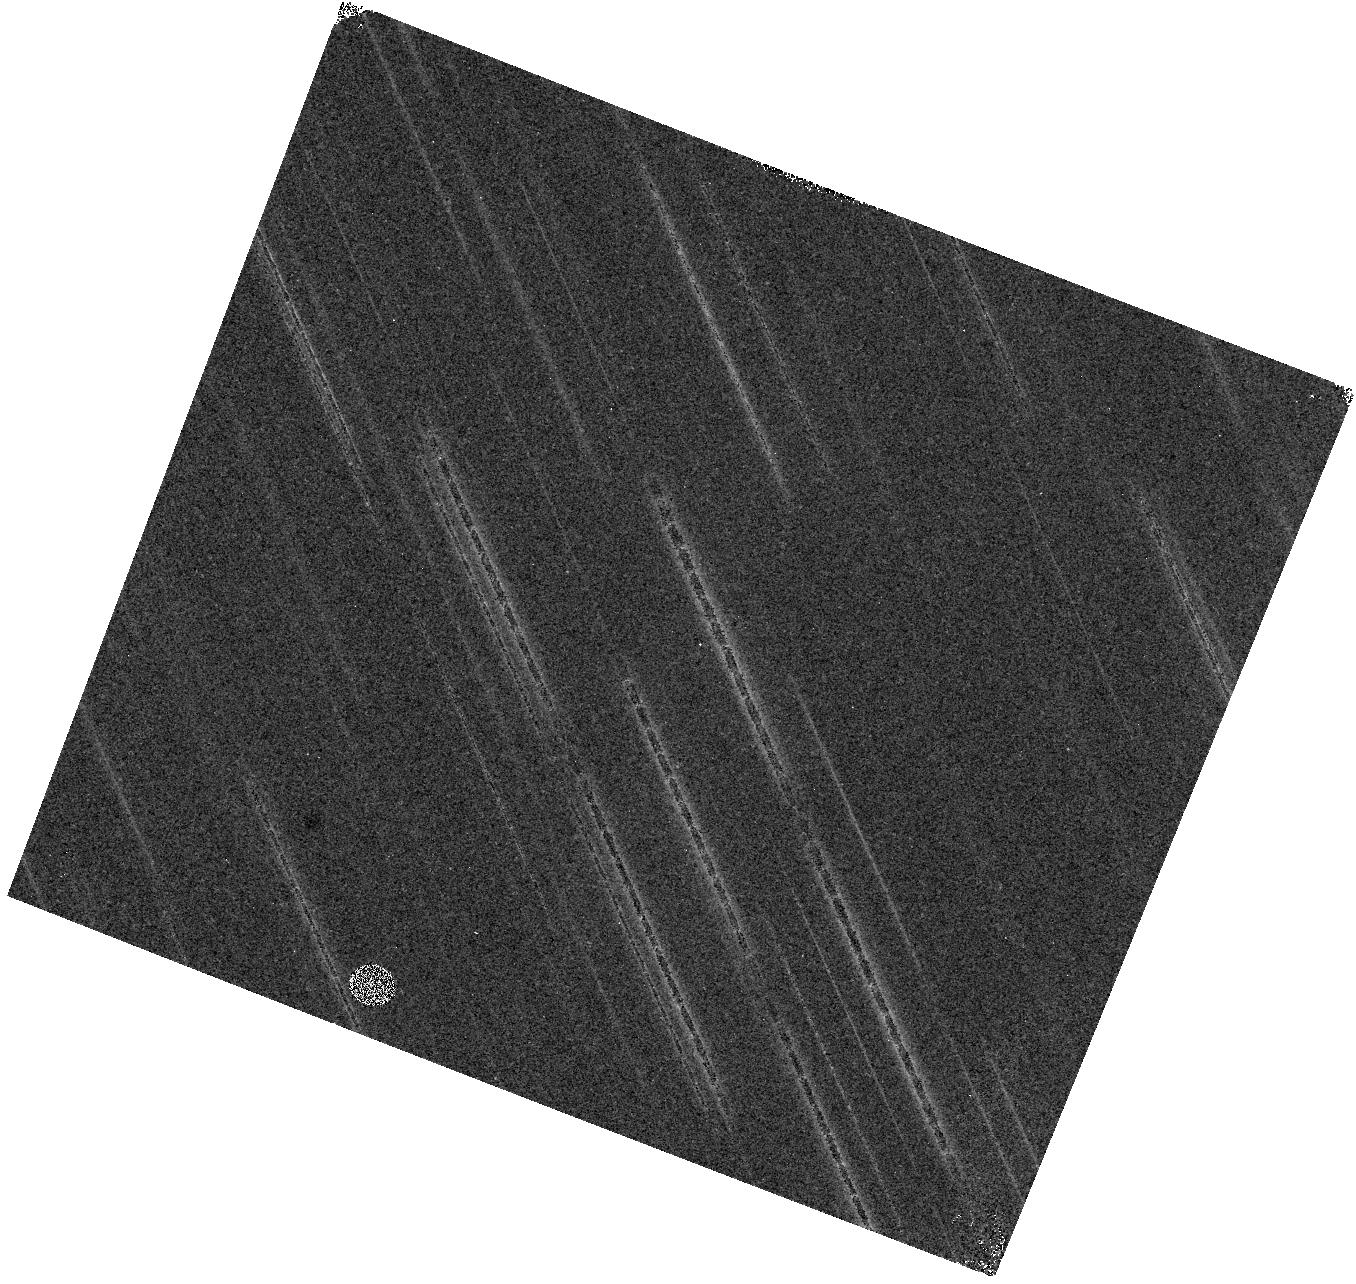
Target: field at RA 177.053°, Dec 1.453°. Instrument: WFC3/IR. Filter: F098M. Exposure: 22 min. Observation ID: hst_16005_06_wfc3_ir_f098m_ie7v06

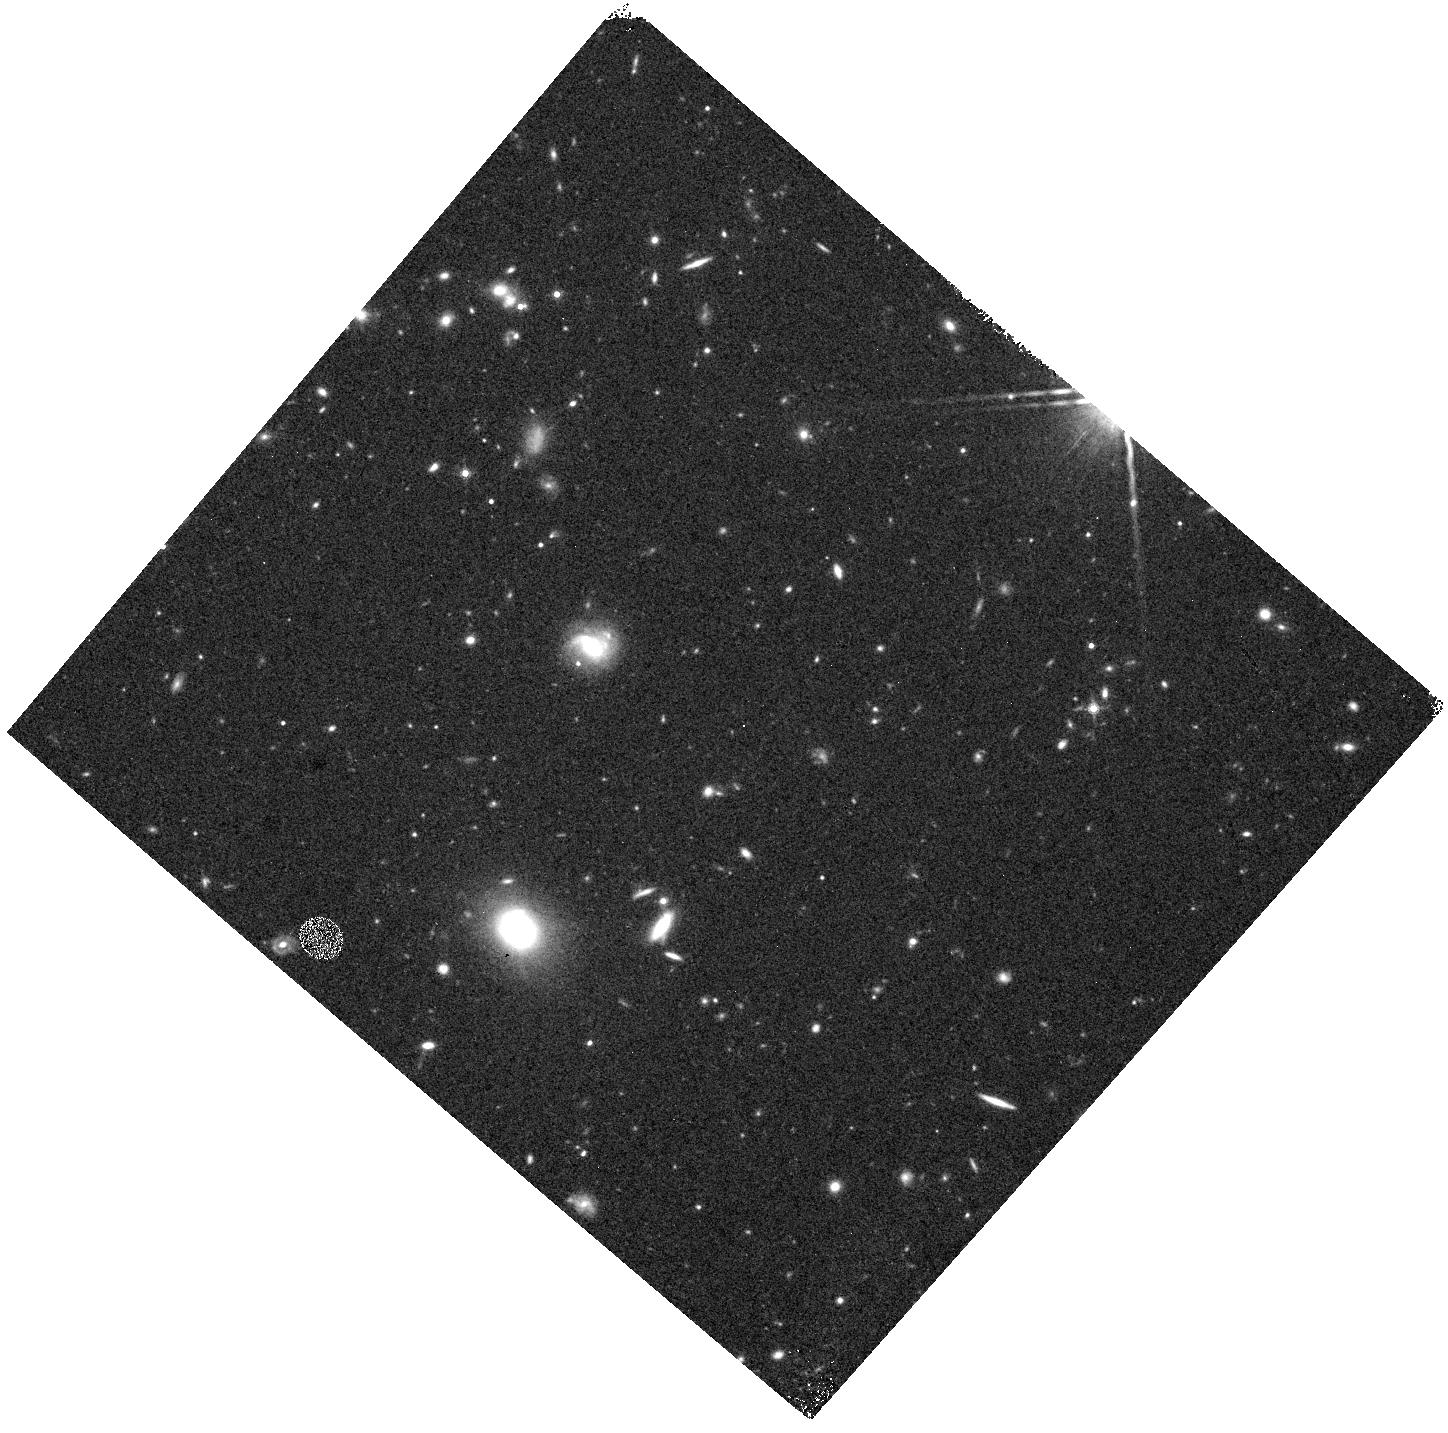
Target: field at RA 161.169°, Dec 3.829°. Instrument: WFC3/IR. Filter: F160W. Exposure: 11 min. Observation ID: hst_16005_11_wfc3_ir_f160w_ie7v11

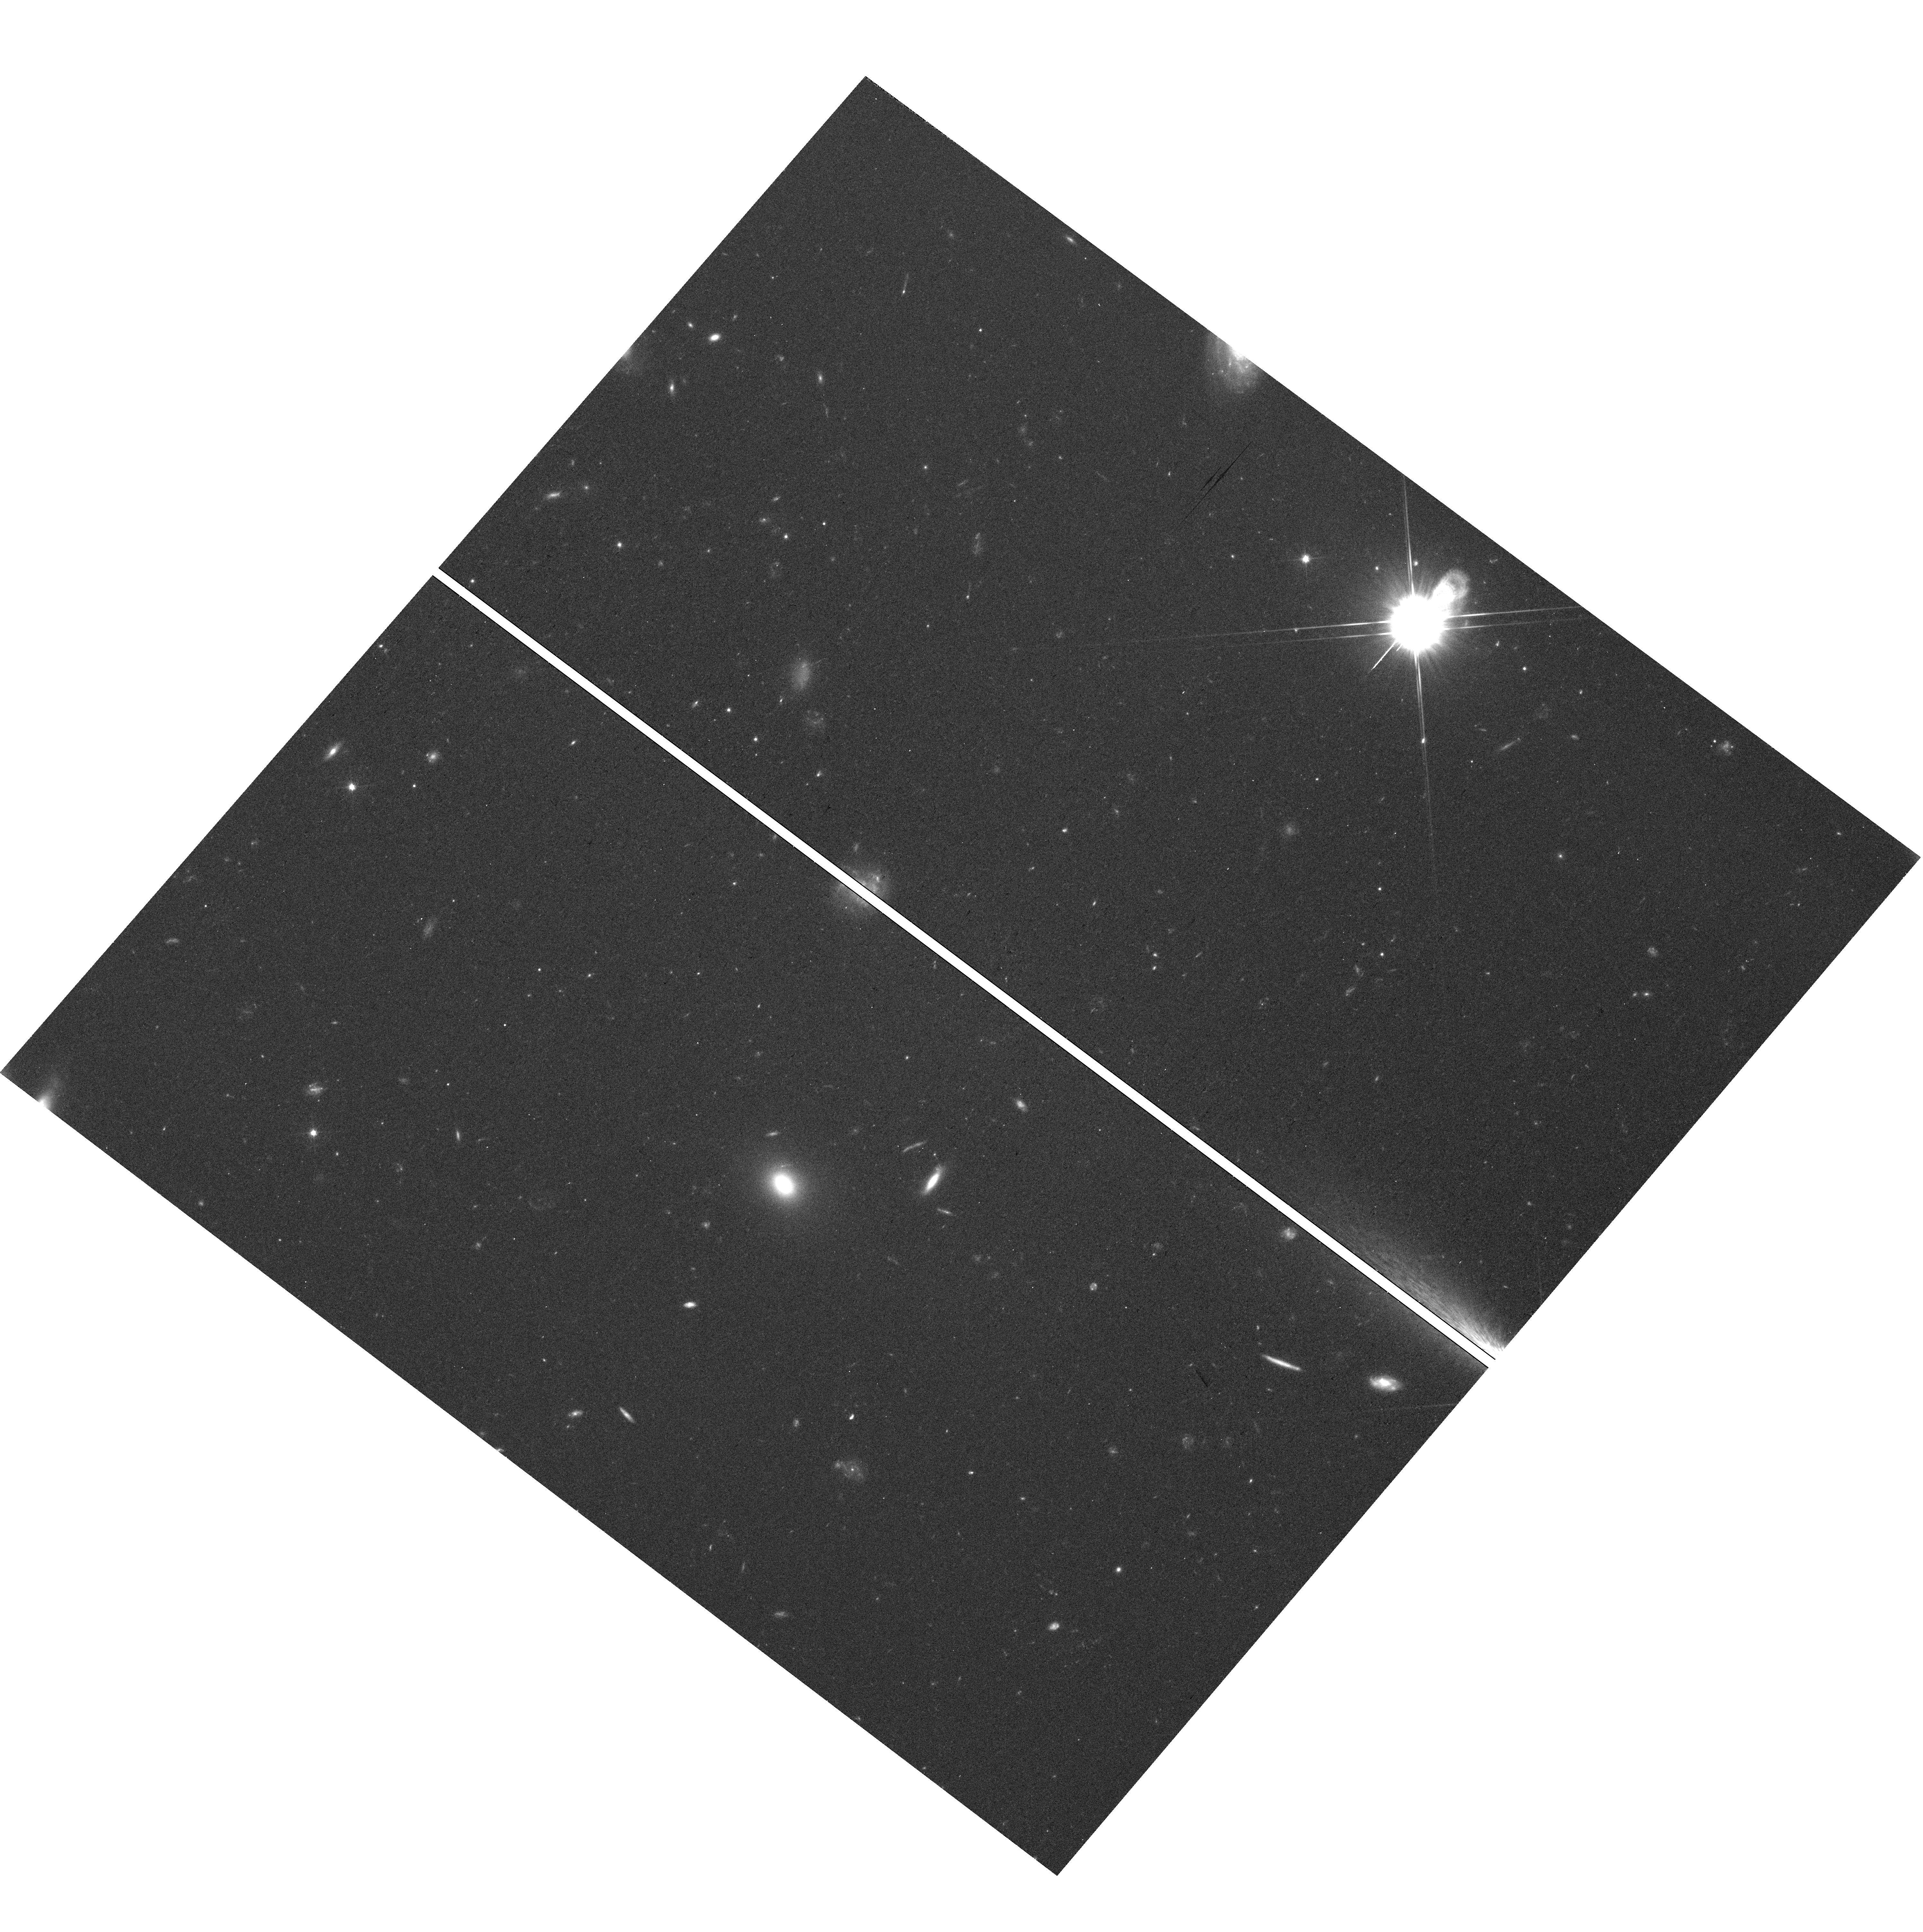
Target: field at RA 161.168°, Dec 3.831°. Instrument: WFC3/UVIS. Filter: F606W. Exposure: 39 min. Observation ID: hst_16005_08_wfc3_uvis_f606w_ie7v08

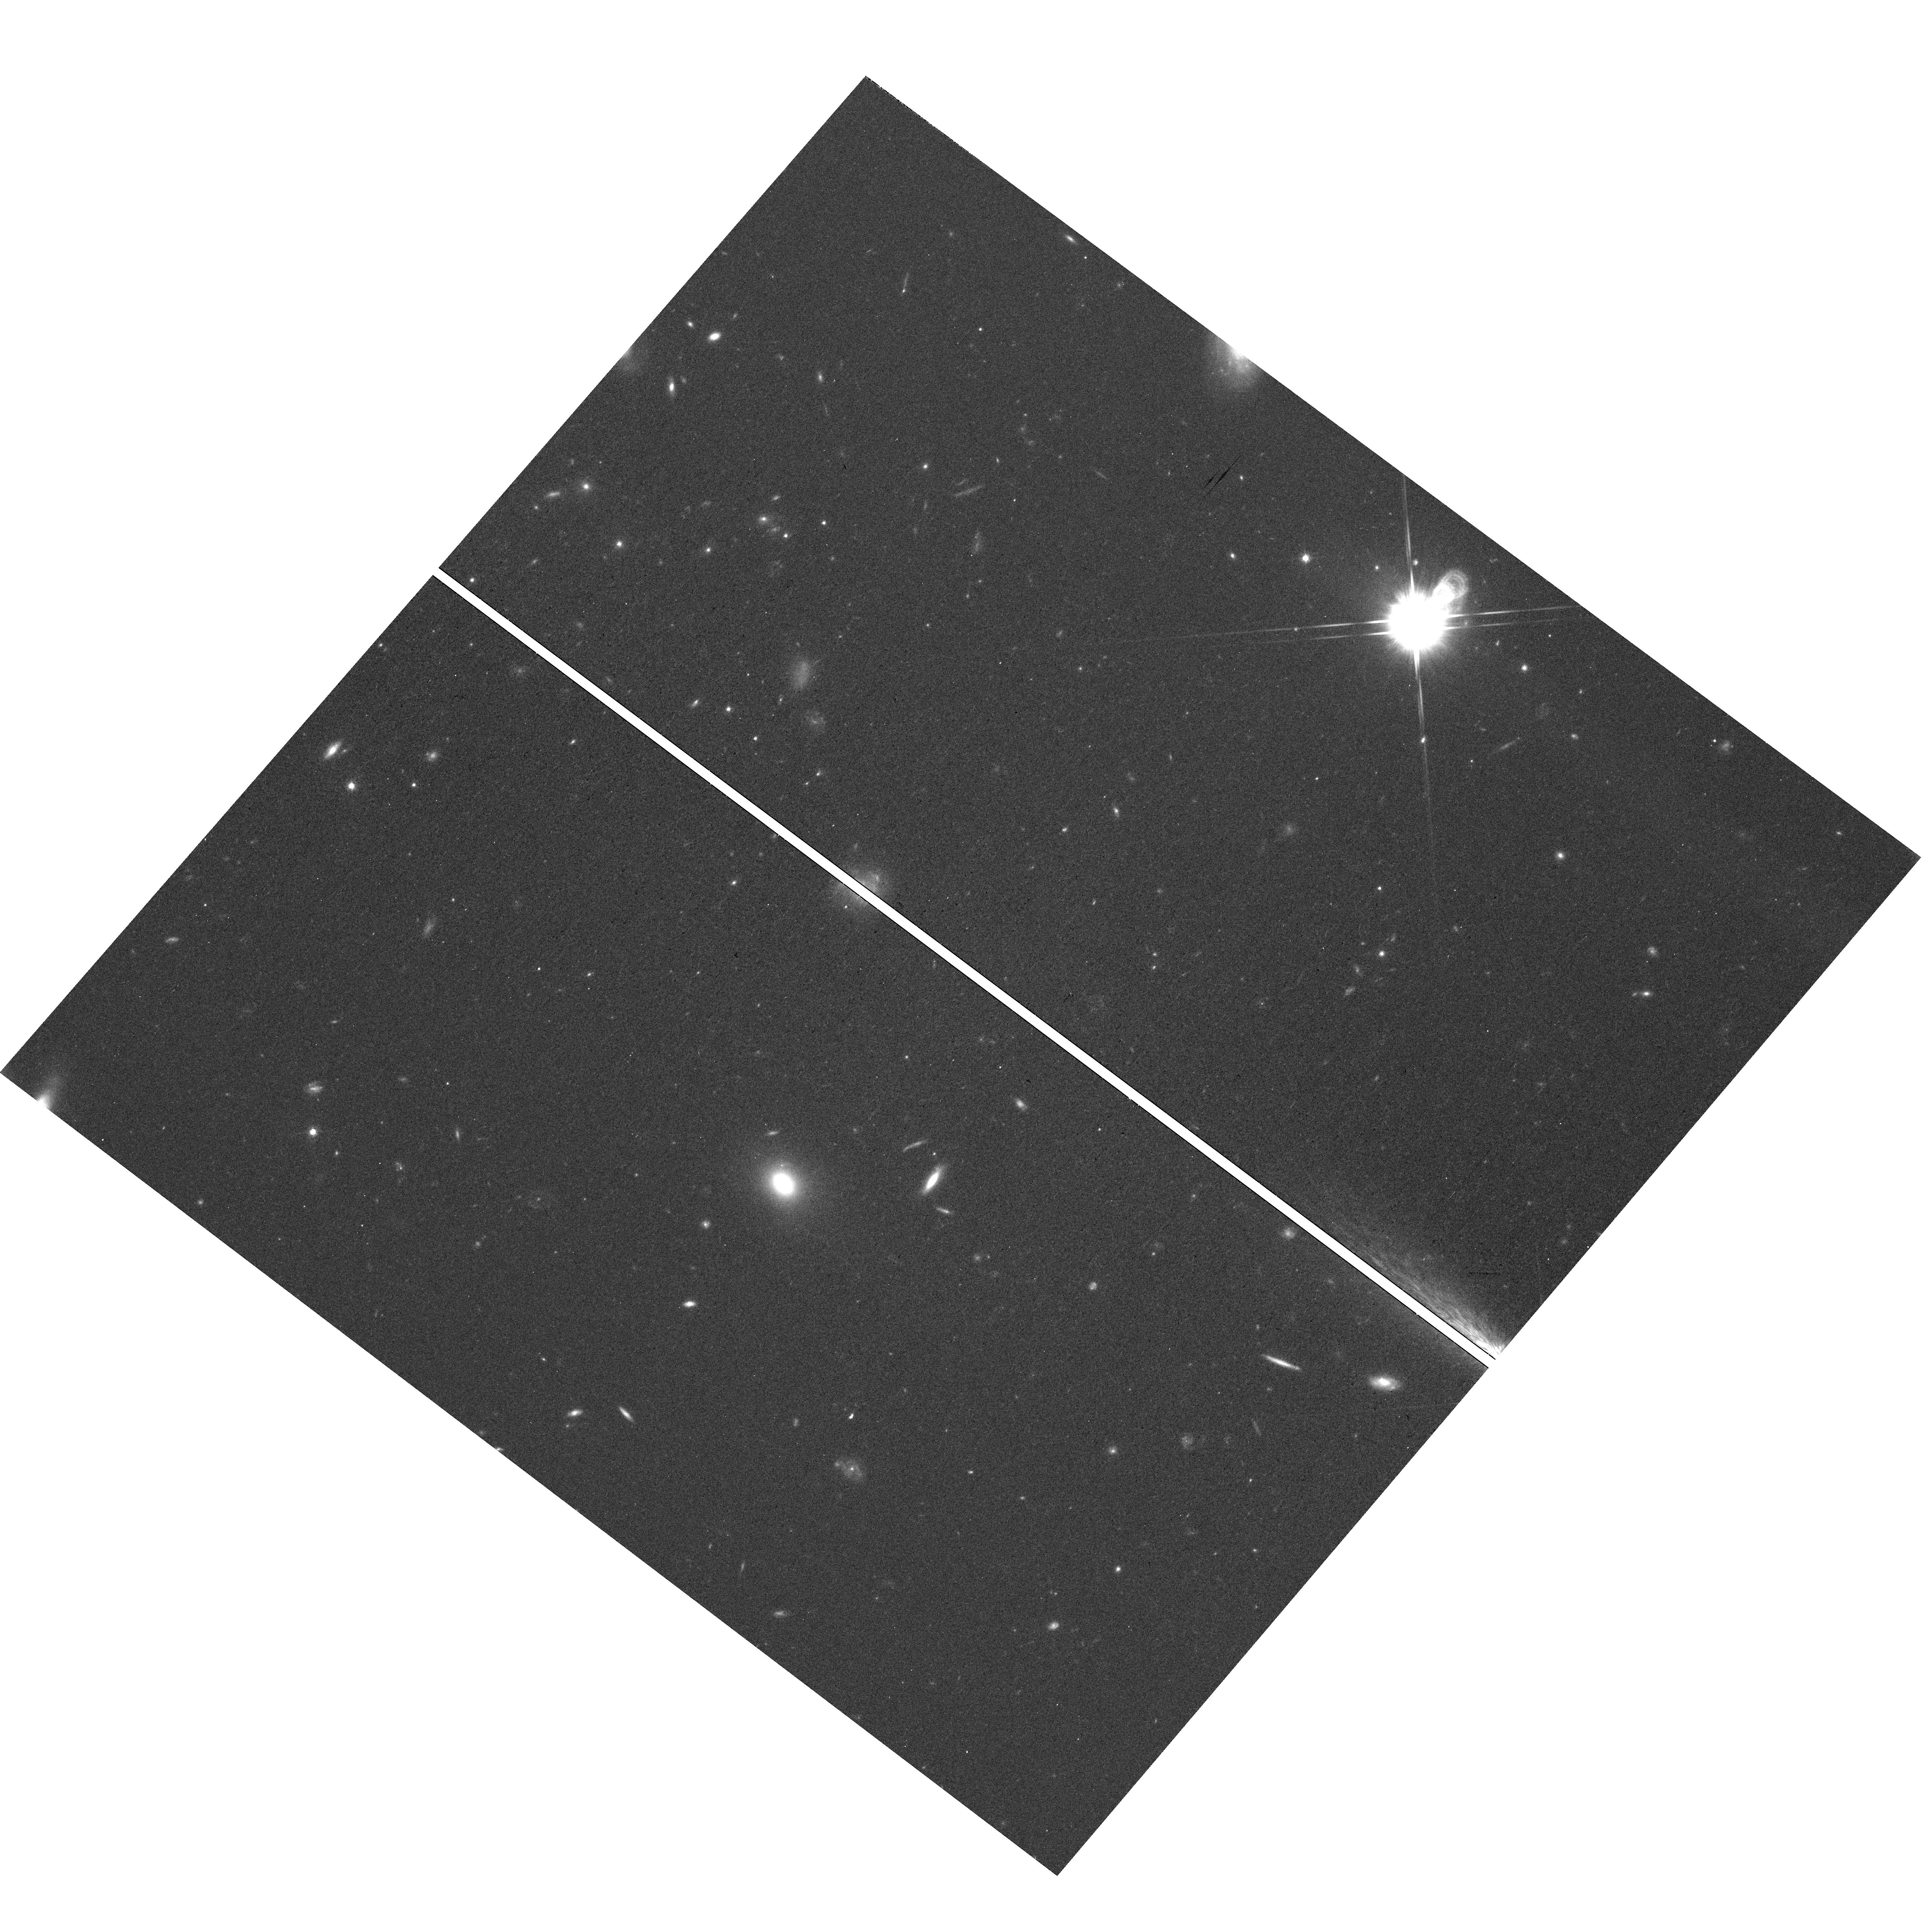
Target: field at RA 161.168°, Dec 3.831°. Instrument: WFC3/UVIS. Filter: F814W. Exposure: 39 min. Observation ID: hst_16005_14_wfc3_uvis_f814w_ie7v14

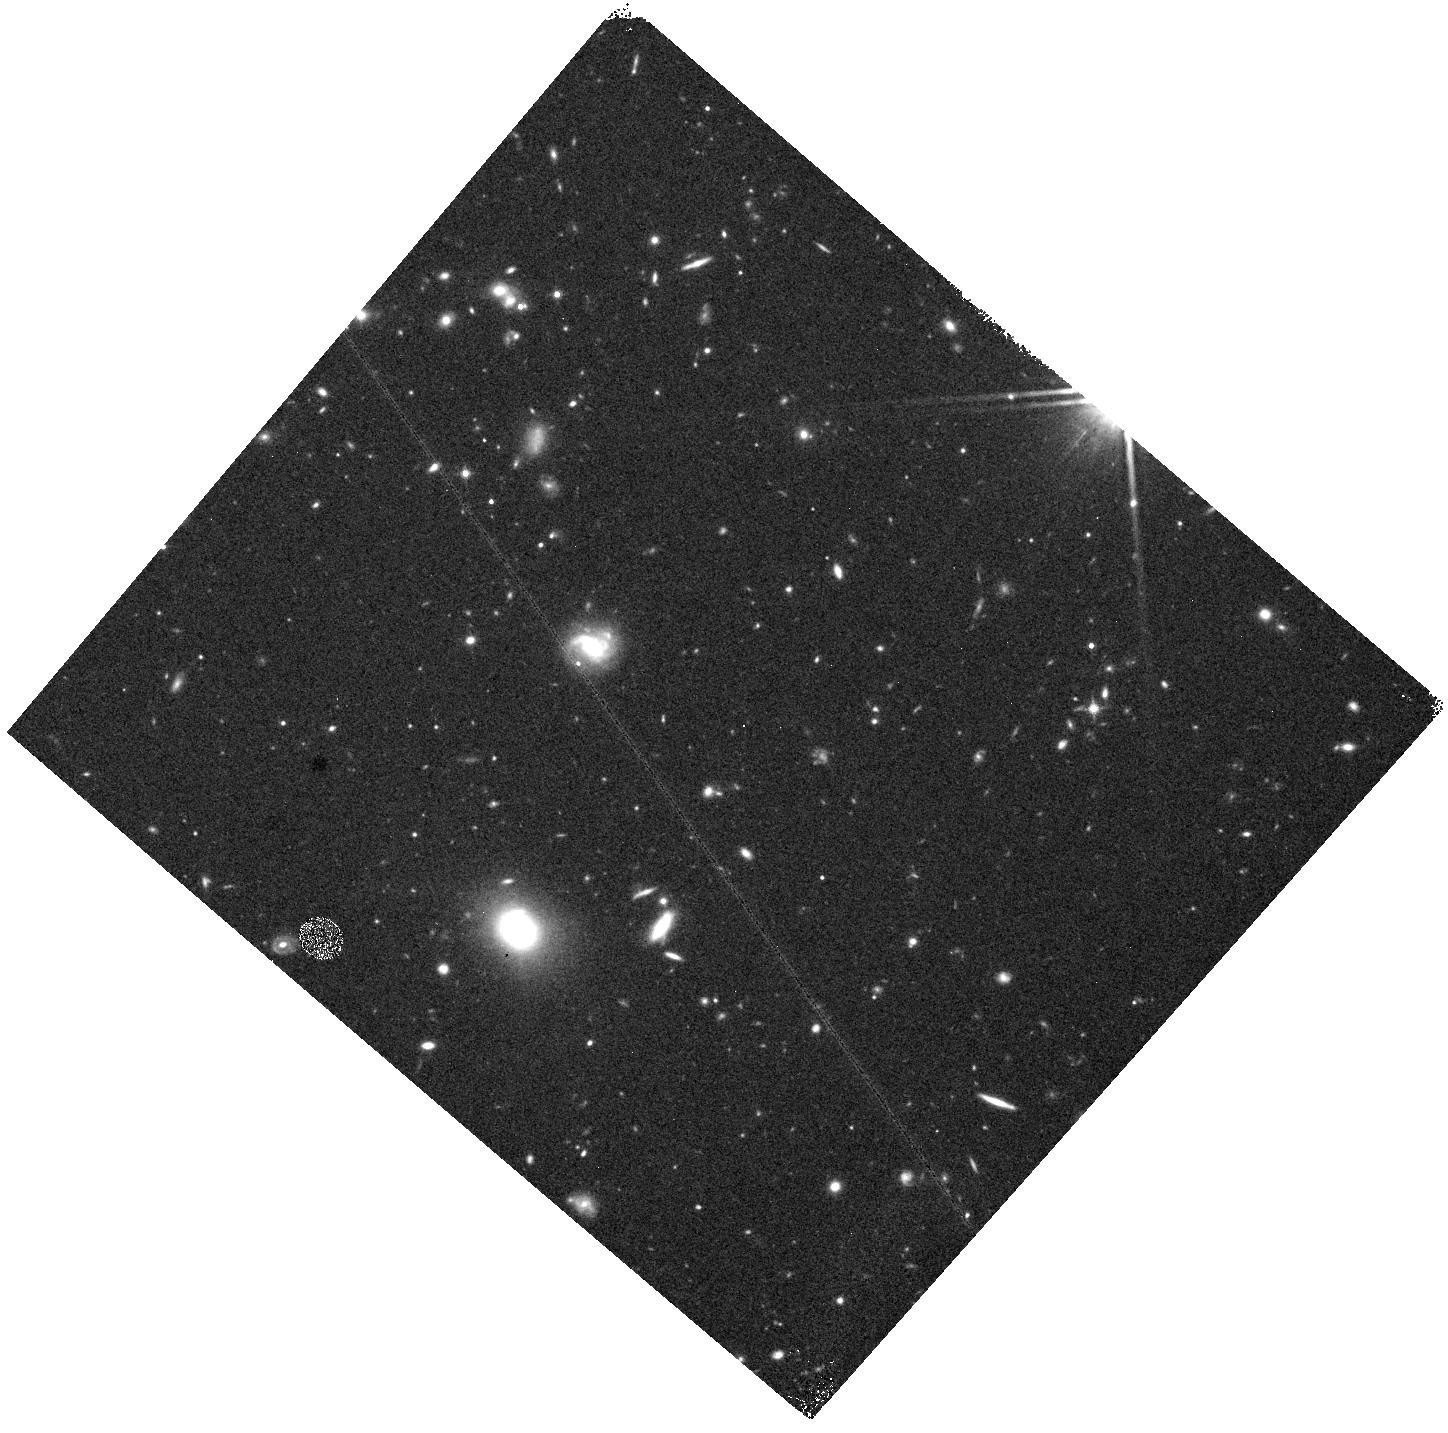
Target: field at RA 161.169°, Dec 3.829°. Instrument: WFC3/IR. Filter: F140W. Exposure: 11 min. Observation ID: hst_16005_11_wfc3_ir_f140w_ie7v11

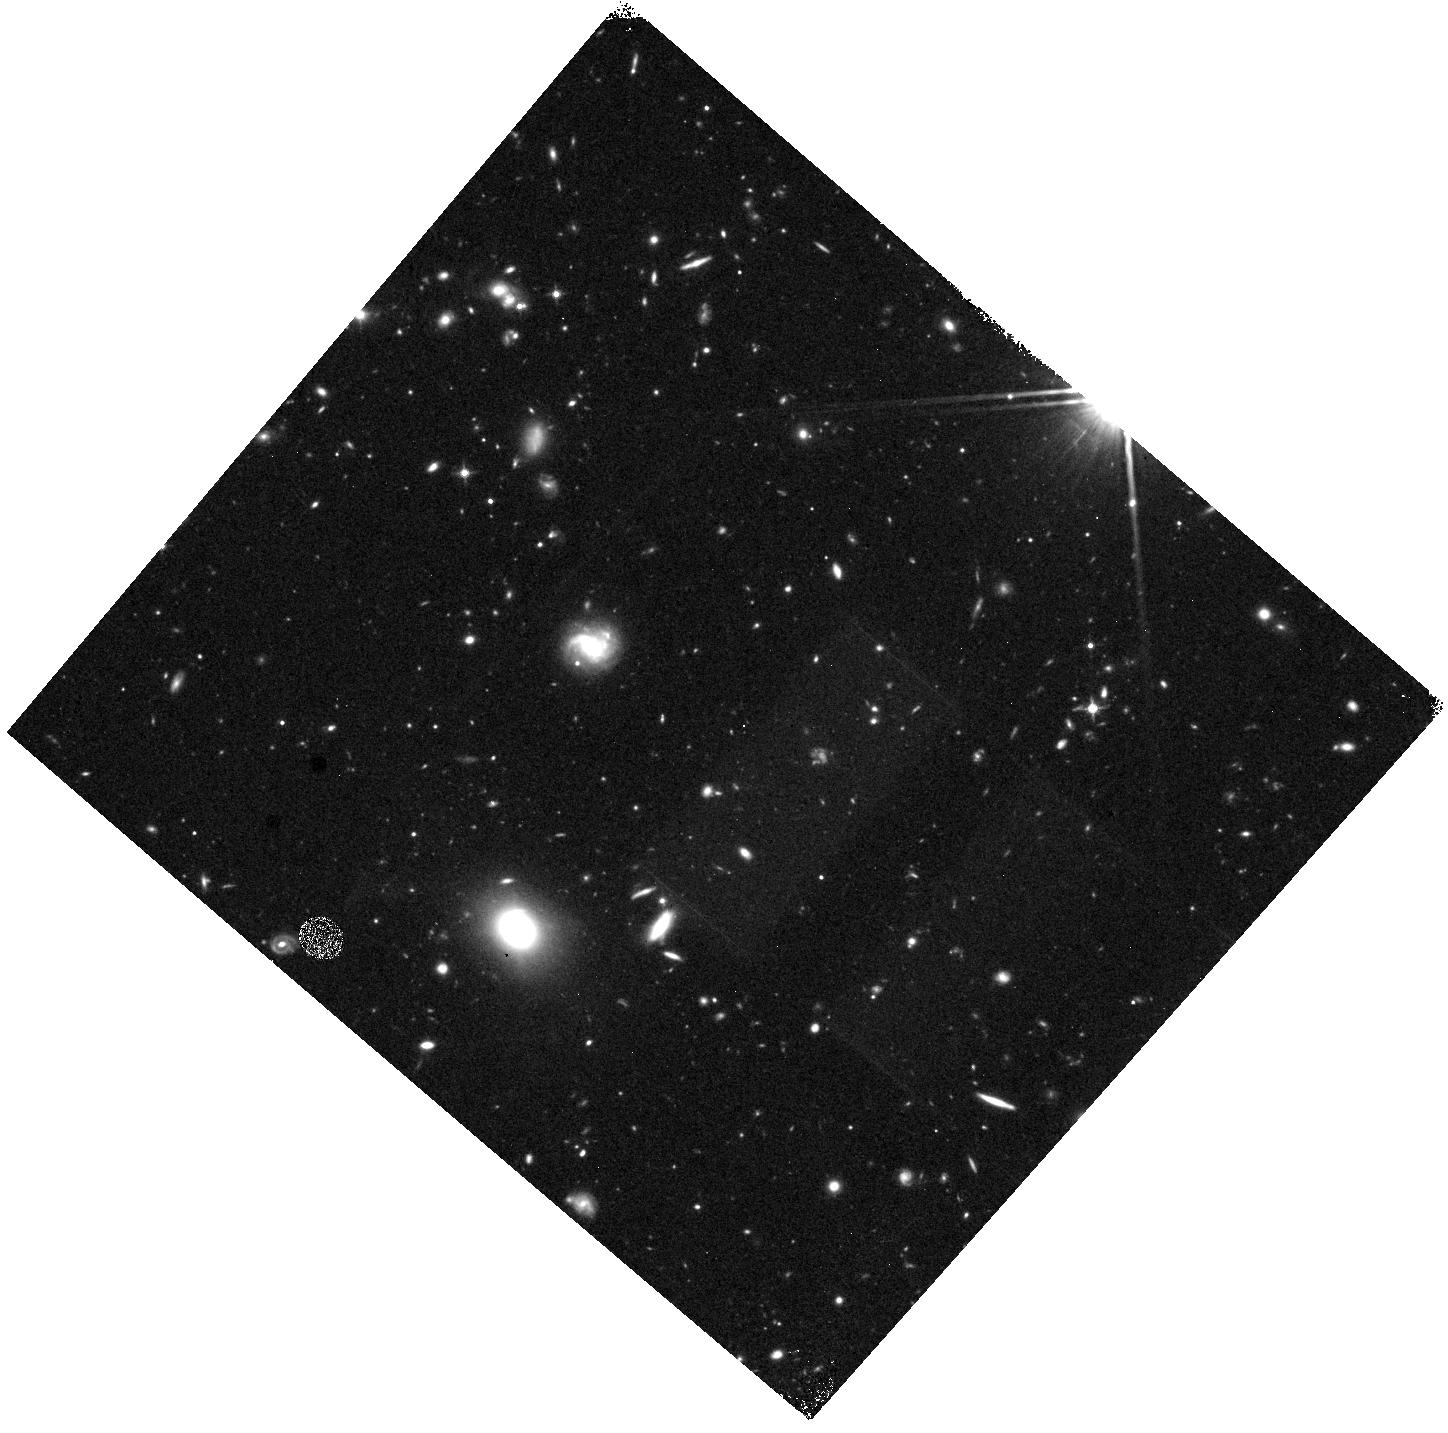
Target: field at RA 161.169°, Dec 3.829°. Instrument: WFC3/IR. Filter: F125W. Exposure: 44 min. Observation ID: hst_16005_12_wfc3_ir_f125w_ie7v12

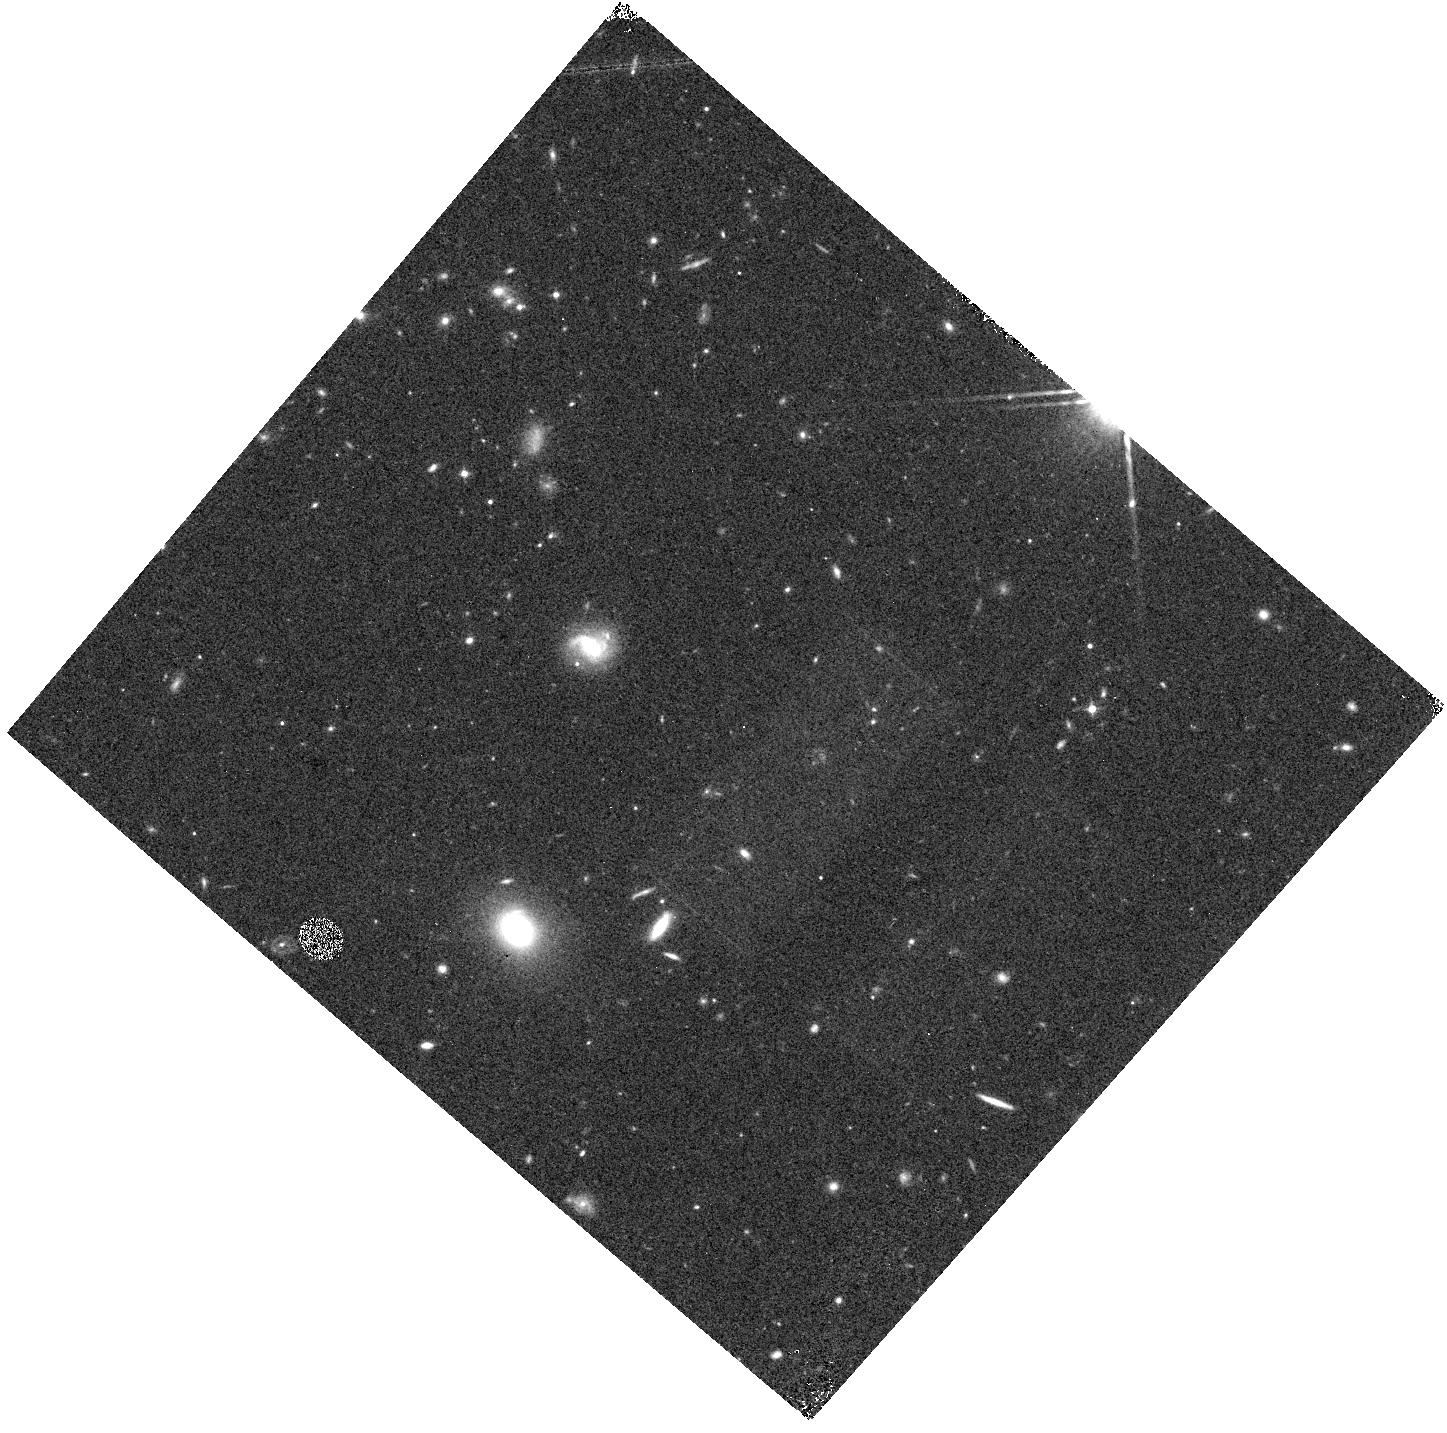
Target: field at RA 161.169°, Dec 3.829°. Instrument: WFC3/IR. Filter: F098M. Exposure: 11 min. Observation ID: hst_16005_16_wfc3_ir_f098m_ie7v16

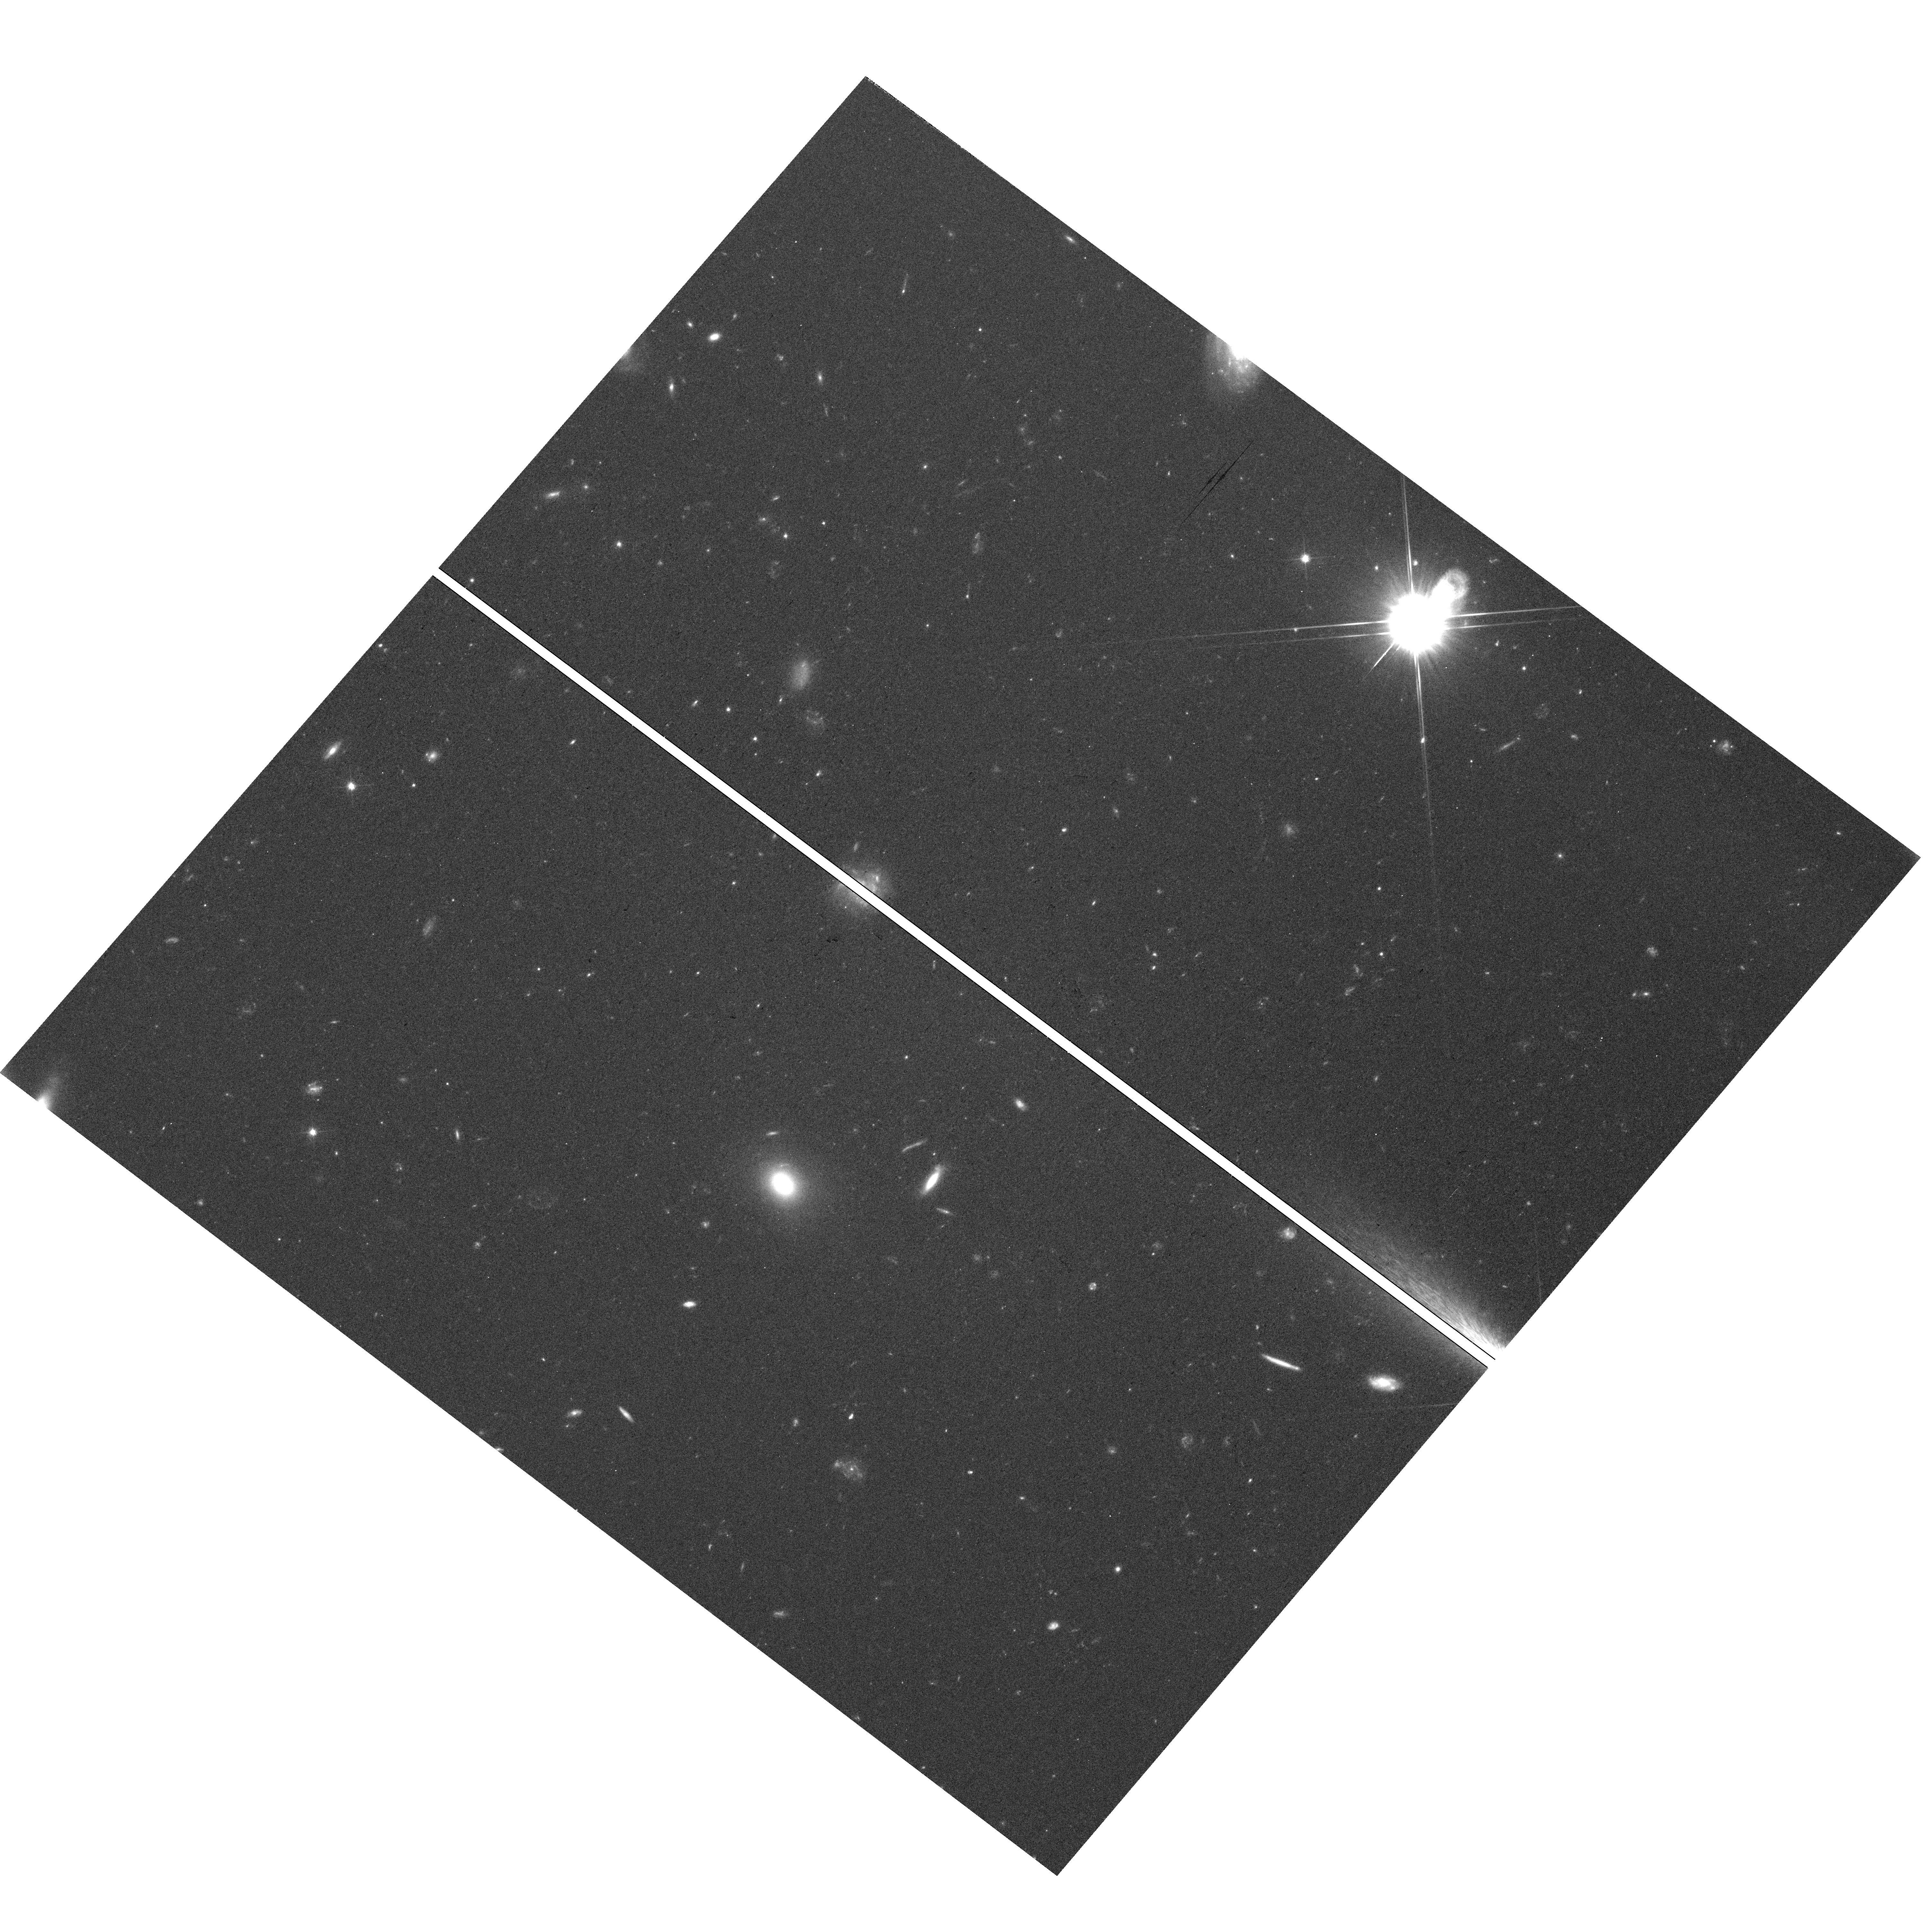
Target: field at RA 161.168°, Dec 3.831°. Instrument: WFC3/UVIS. Filter: F606W. Exposure: 39 min. Observation ID: hst_16005_13_wfc3_uvis_f606w_ie7v13

The brightest galaxies in the first 700 Myr: Building Hubbles legacy of large area IR imaging for JWST and beyond (PI: Trenti, Michele)

Hubble's WFC3 has been a game changer for the study of early galaxy formation in the first 700 Myr after the Big Bang. Reliable samples of sources to redshift z~11, which can be discovered only from space, are now constraining the evolution of the galaxy luminosity function into the epoch of reionization. Unexpectedly but excitingly, the recent spectroscopic confirmations of L>L* galaxies at z>8.5 demonstrate that objects brighter than our own Galaxy are already present 500 Myr after the Big Bang, creating a challenge to current theoretical/numerical models that struggle to explain how galaxies can grow so luminous so quickly. Yet, the existing HST observations do not cover sufficient area, nor sample a large enough diversity of environments to provide an unbiased sample of sources, especially at z~9-11 where only a handful of bright candidates are known. To double this currently insufficient sample size, to constrain effectively the bright-end of the galaxy luminosity function at z~9-10, and to provide targets for follow-up imaging and spectroscopy with JWST, we propose a large-area pure-parallel survey that will discover the Brightest of Reionizing Galaxies (BoRG[4JWST]). We will observe ~580 arcmin^2 over 125 sightlines in five WFC3 bands (0.35 to 1.7 micron) using high-quality pure-parallel opportunities available in the cycle (3 orbits or longer). These public observations will identify more than 80 intrinsically bright galaxies at z~8-11, investigate the connection between halo mass, star formation and feedback in progenitors of groups and clusters, and build HST lasting legacy of large-area, near-IR imaging.